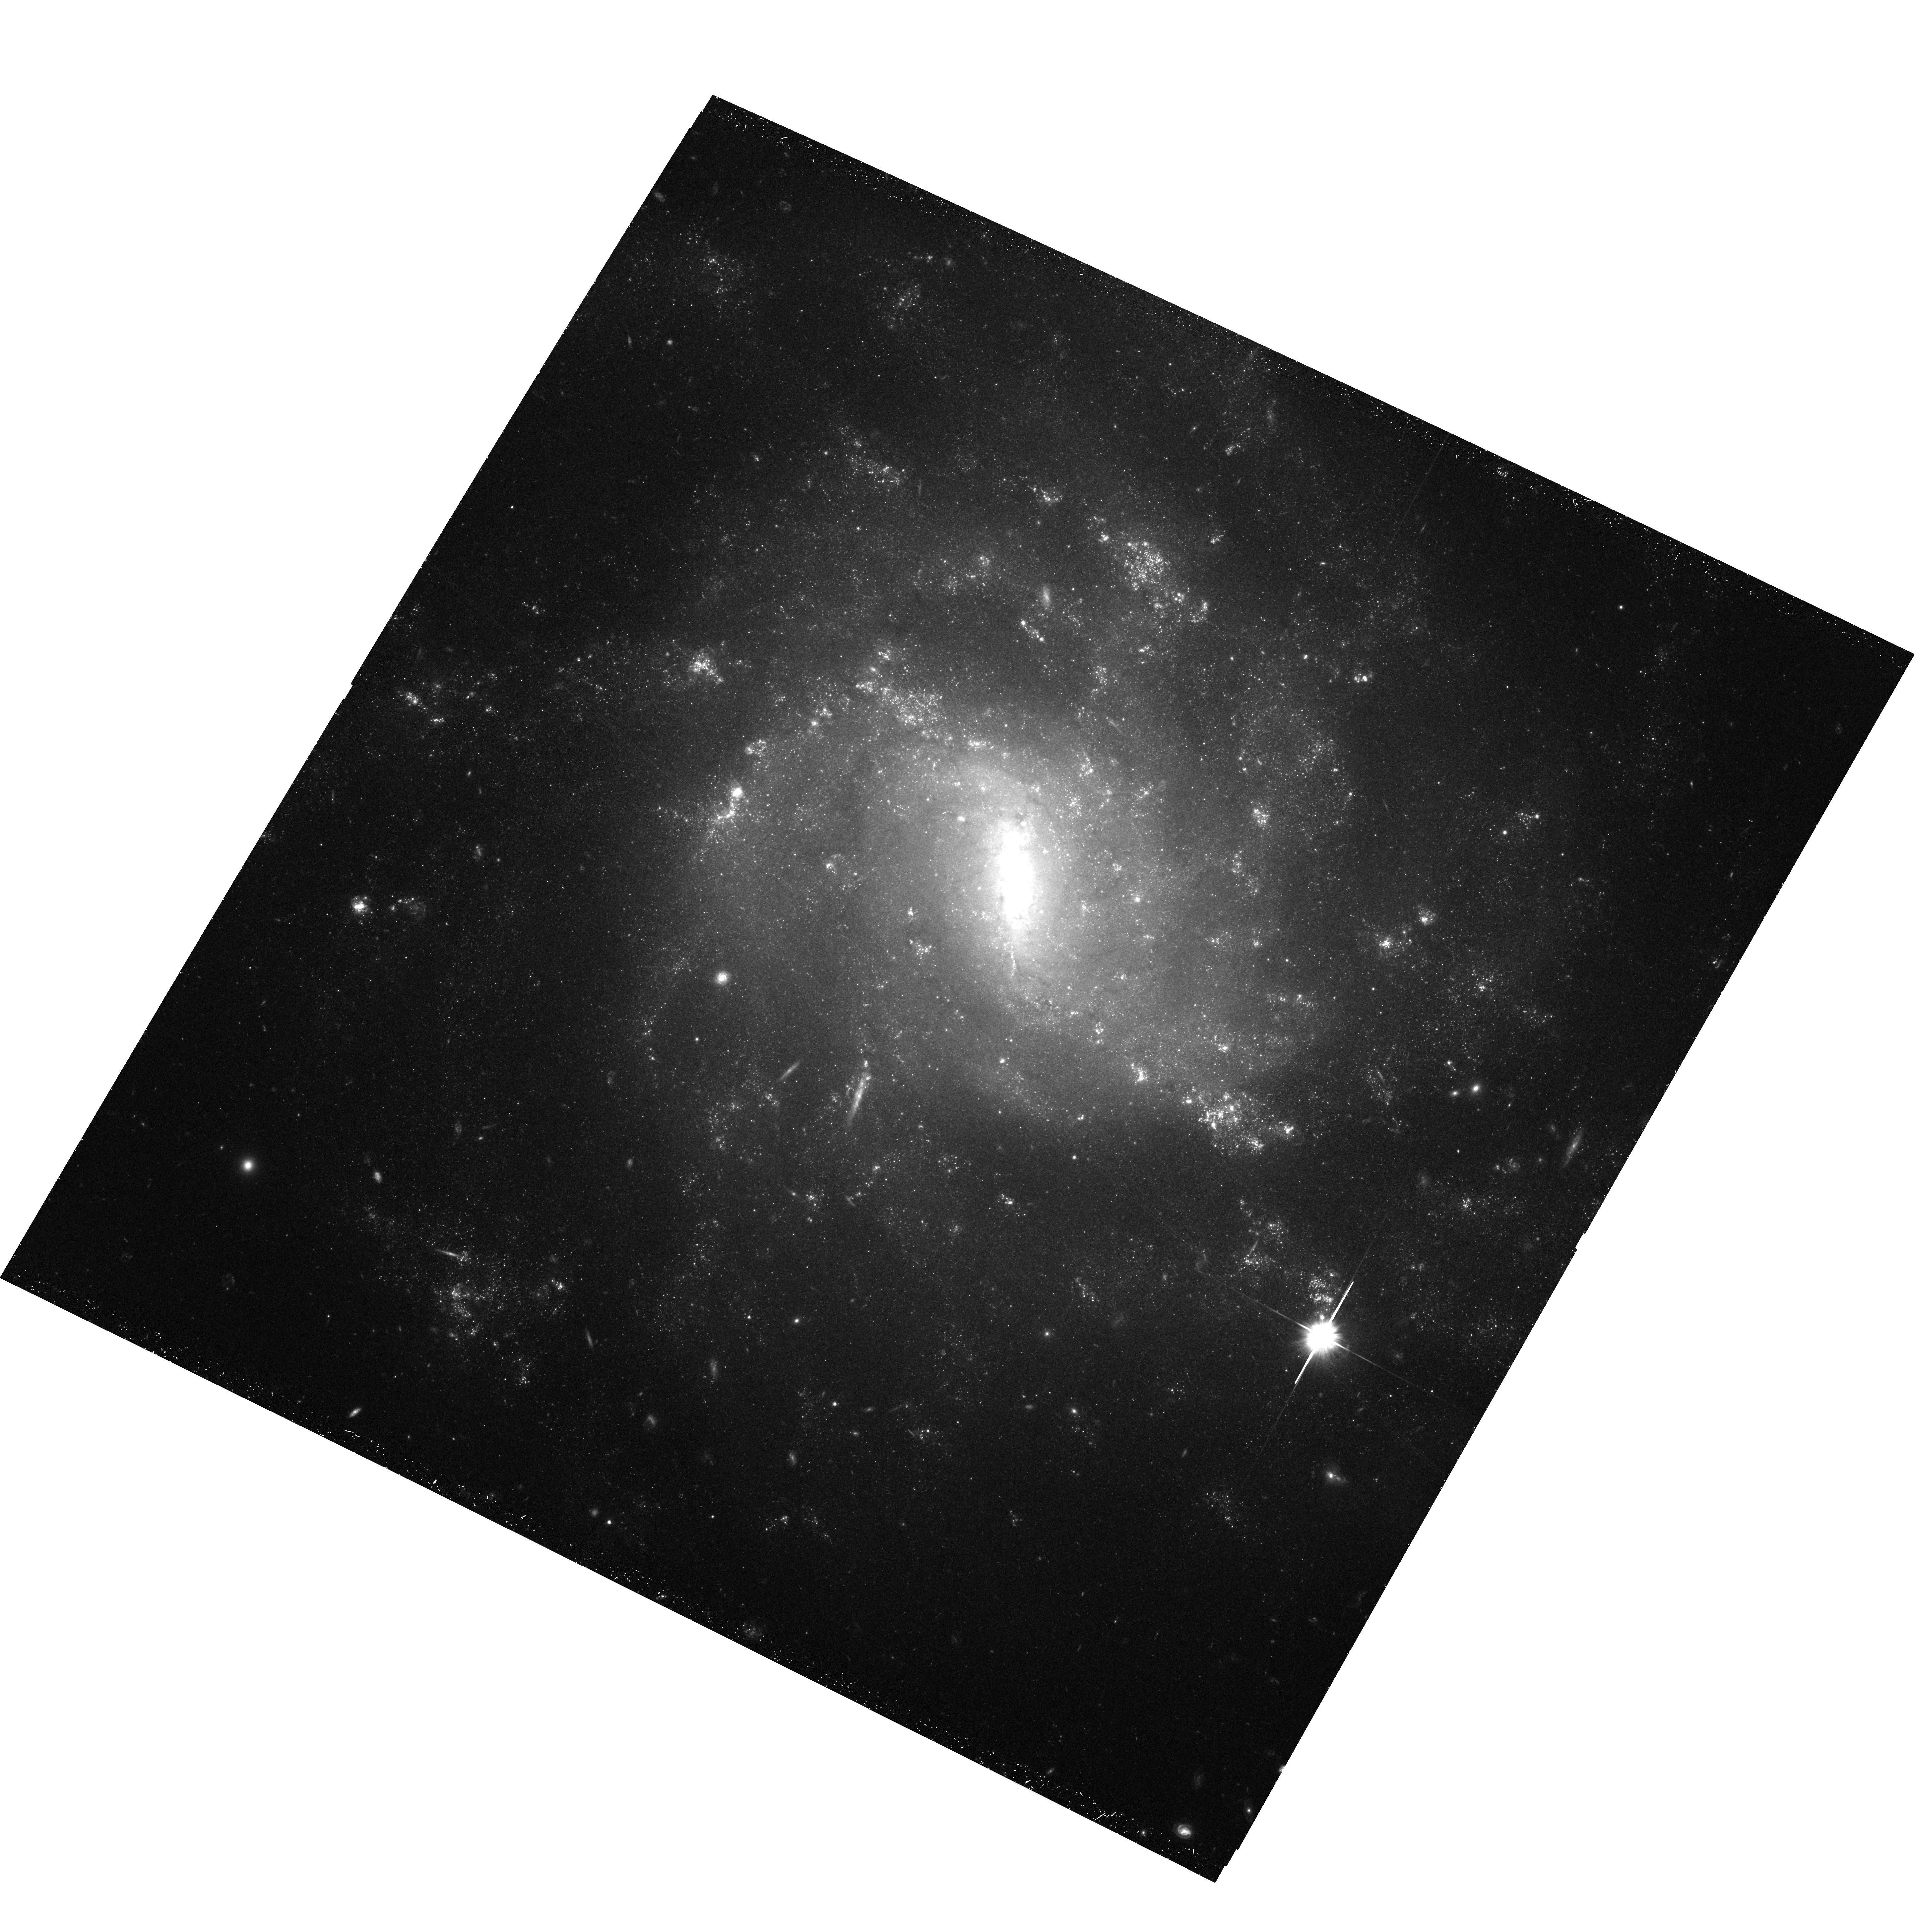
Target: UGC6930
Instrument: ACS/WFC
Filter: F606W
Exposure: 38 min
Observation ID: hst_10829_11_acs_wfc_f606w_j9np11

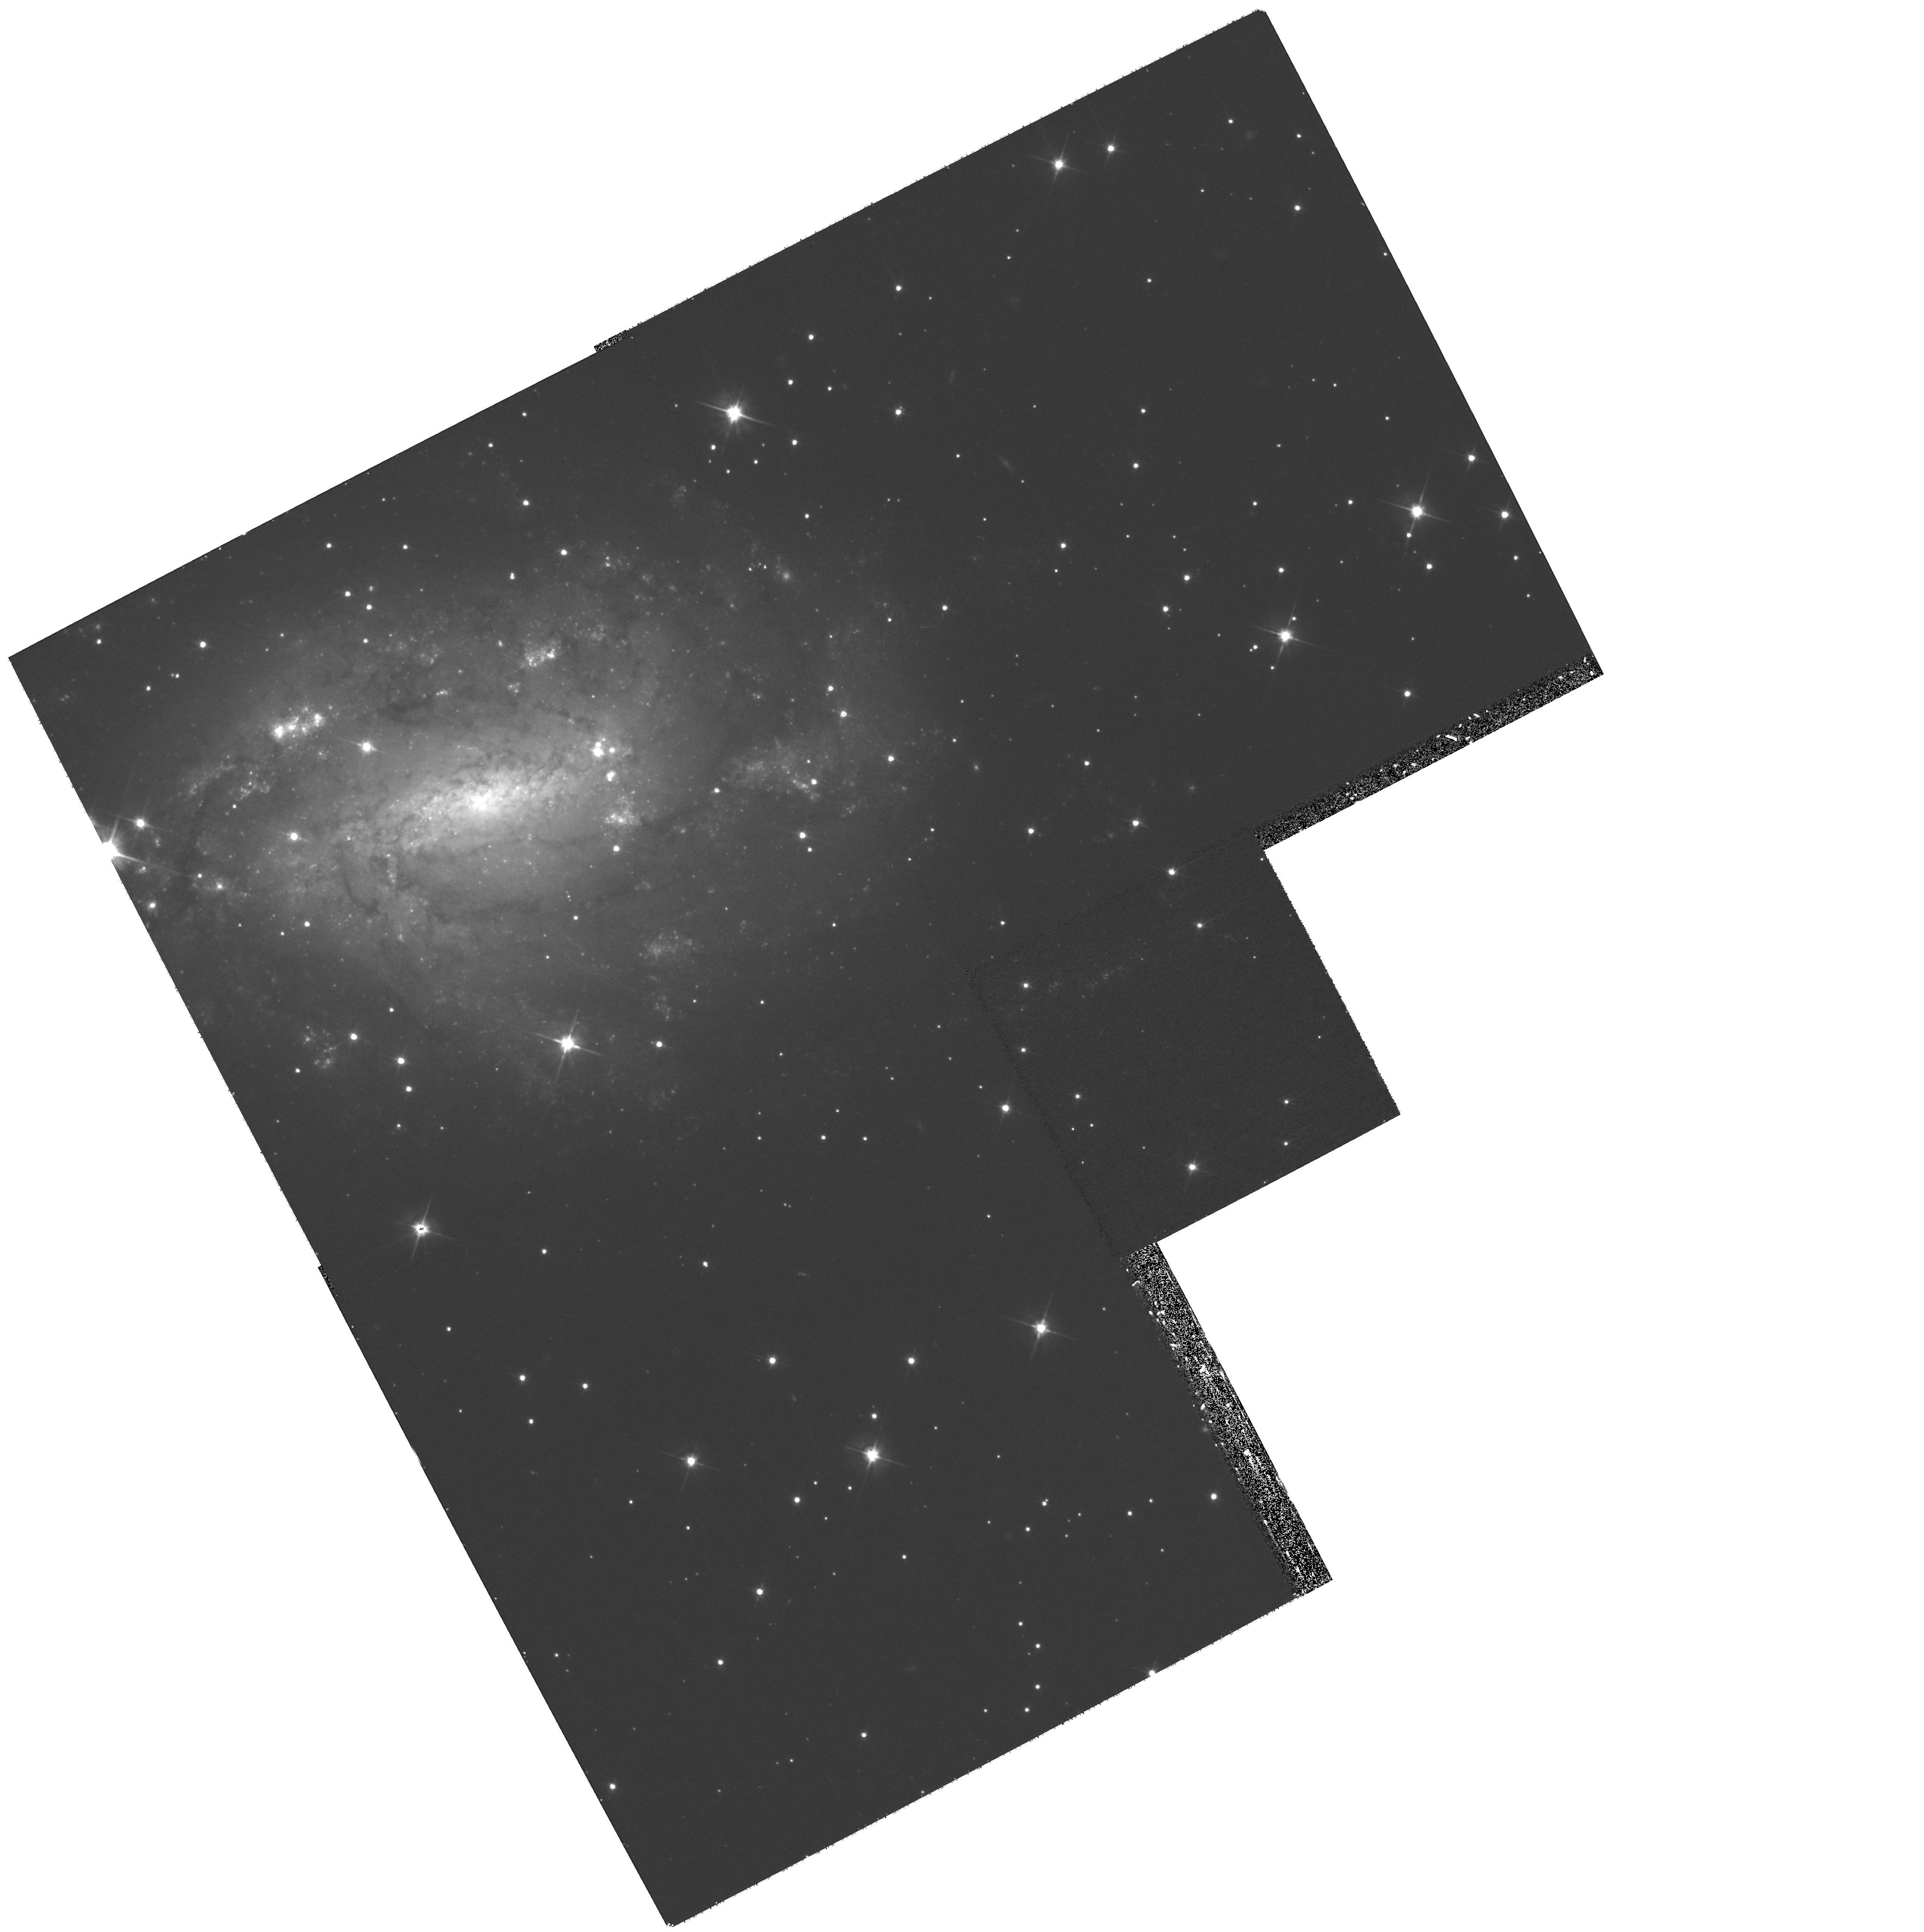
Target: NGC6509
Instrument: WFPC2/PC
Filter: F606W
Exposure: 30 min
Observation ID: hst_10829_02_wfpc2_pc_f606w_u9np02

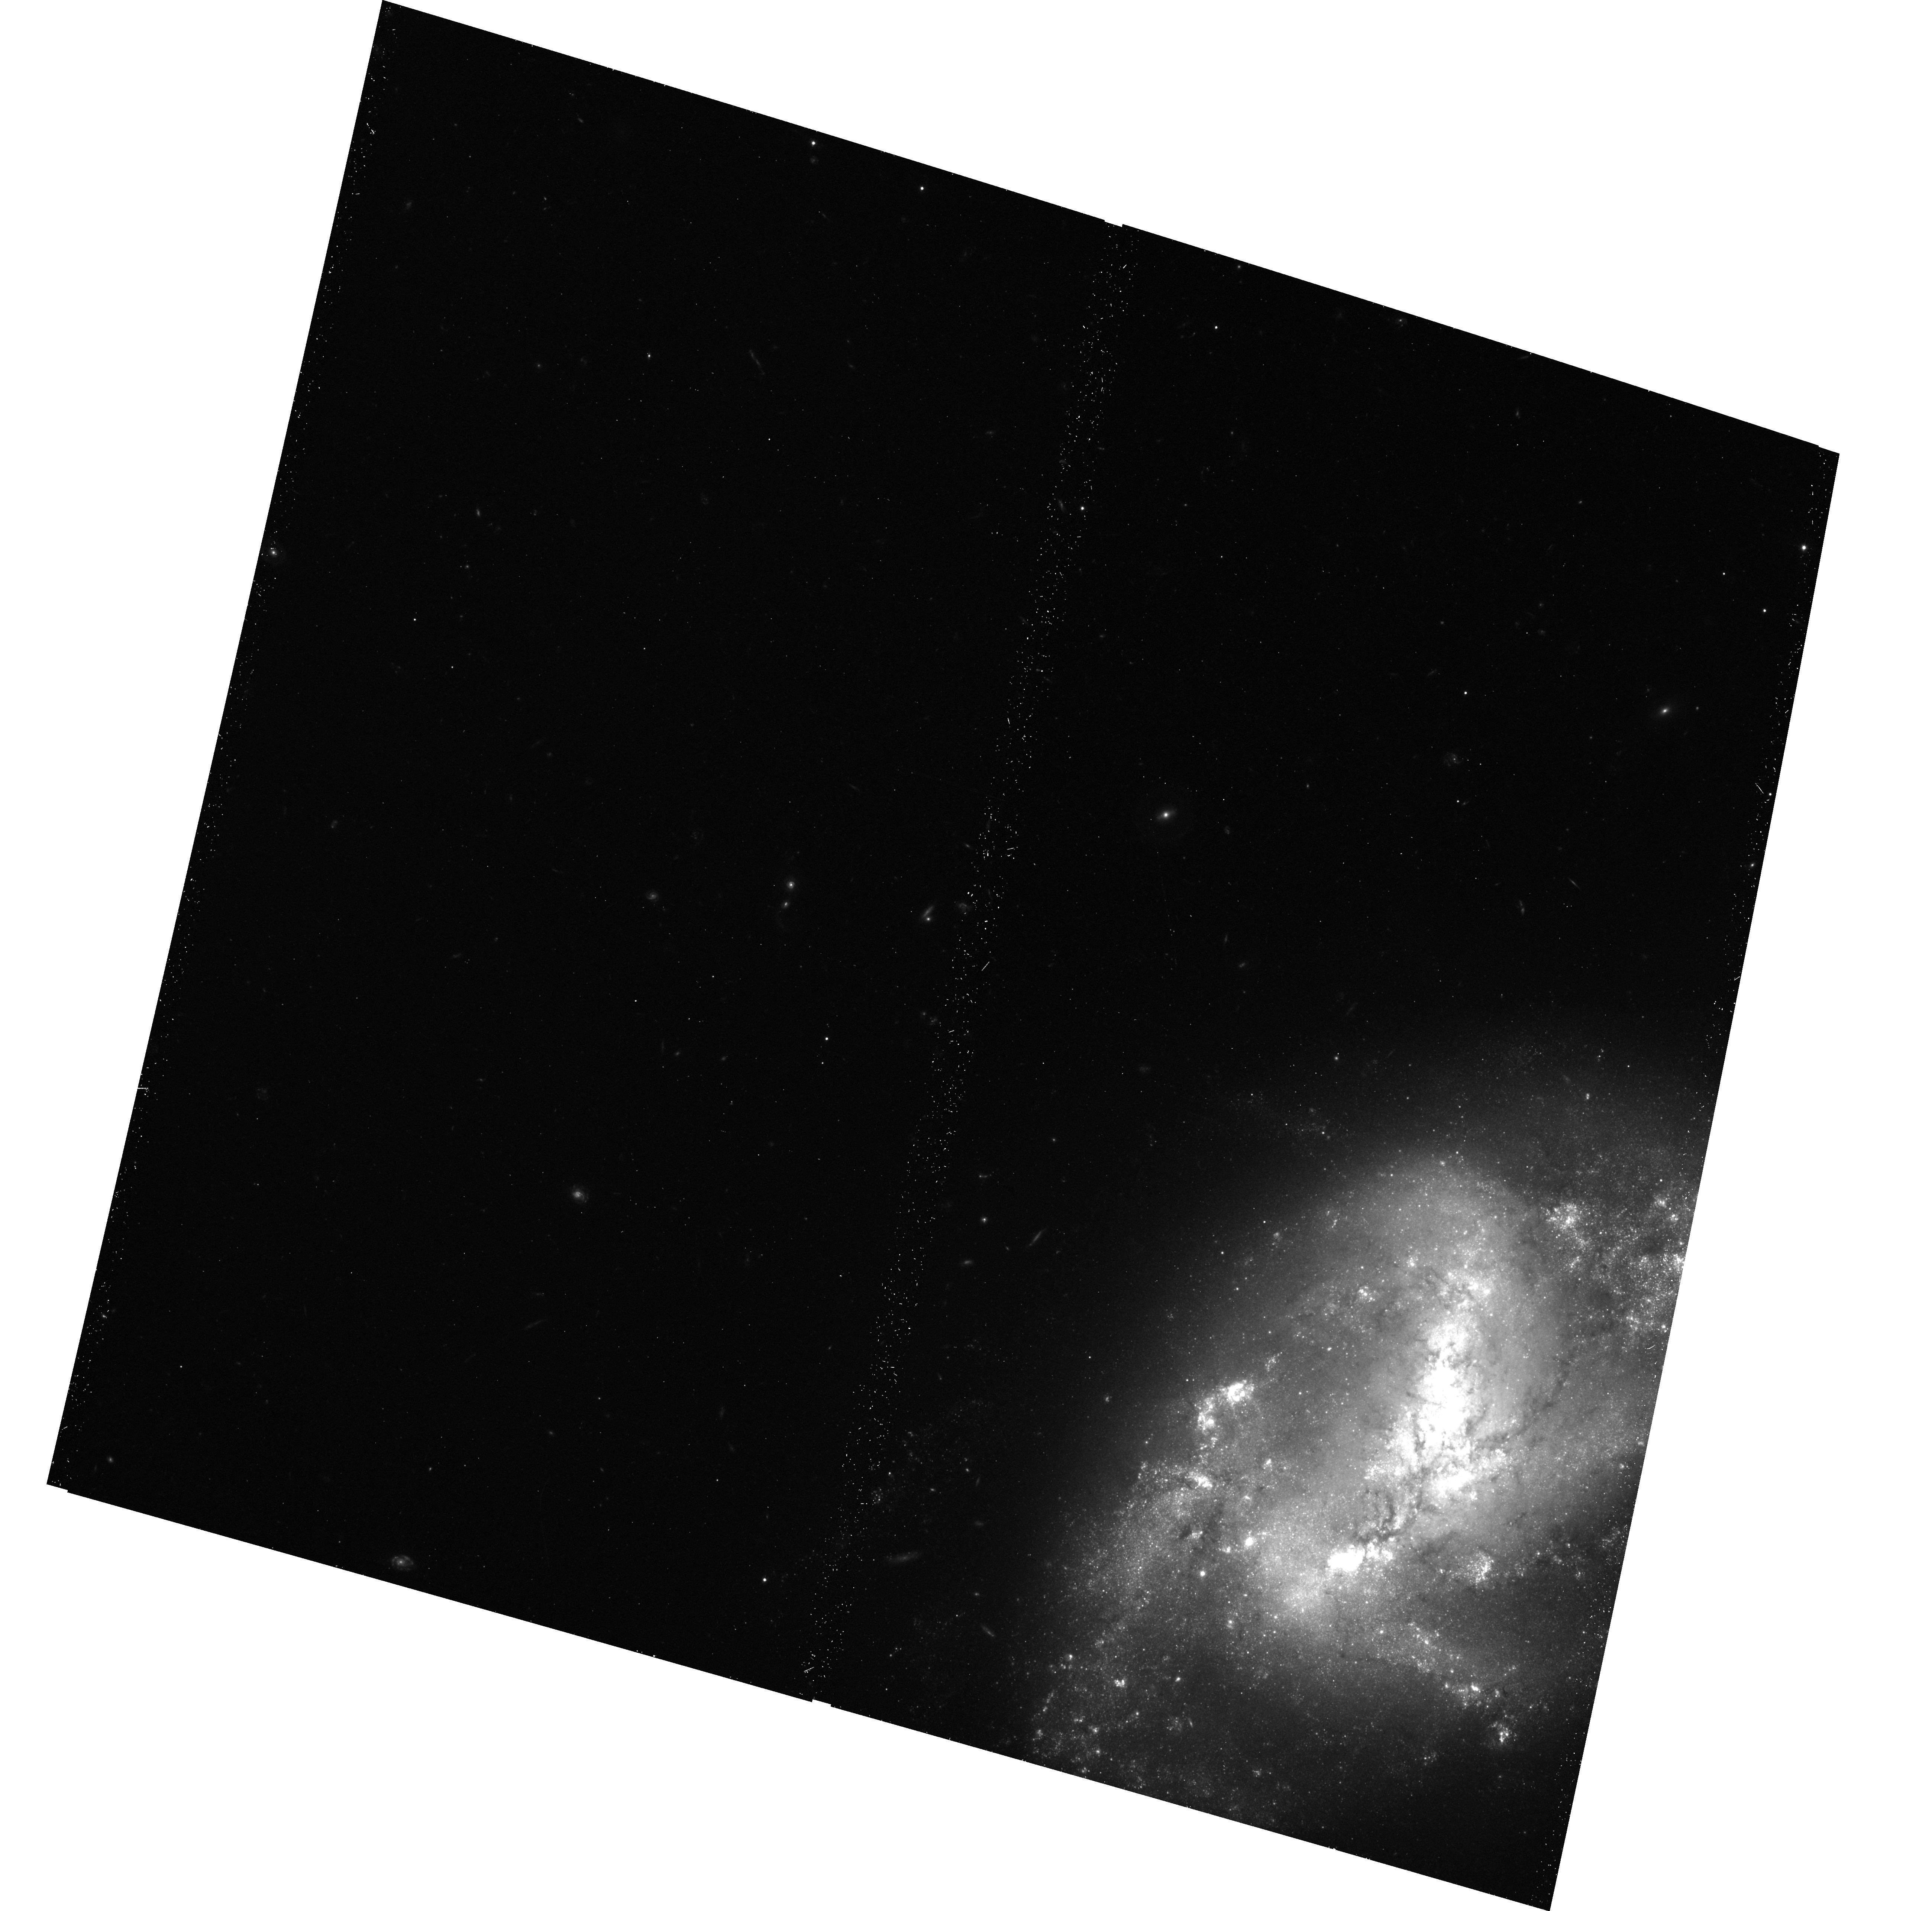
Target: NGC0337
Instrument: ACS/WFC
Filter: F606W
Exposure: 25 min
Observation ID: hst_10829_06_acs_wfc_f606w_j9np06

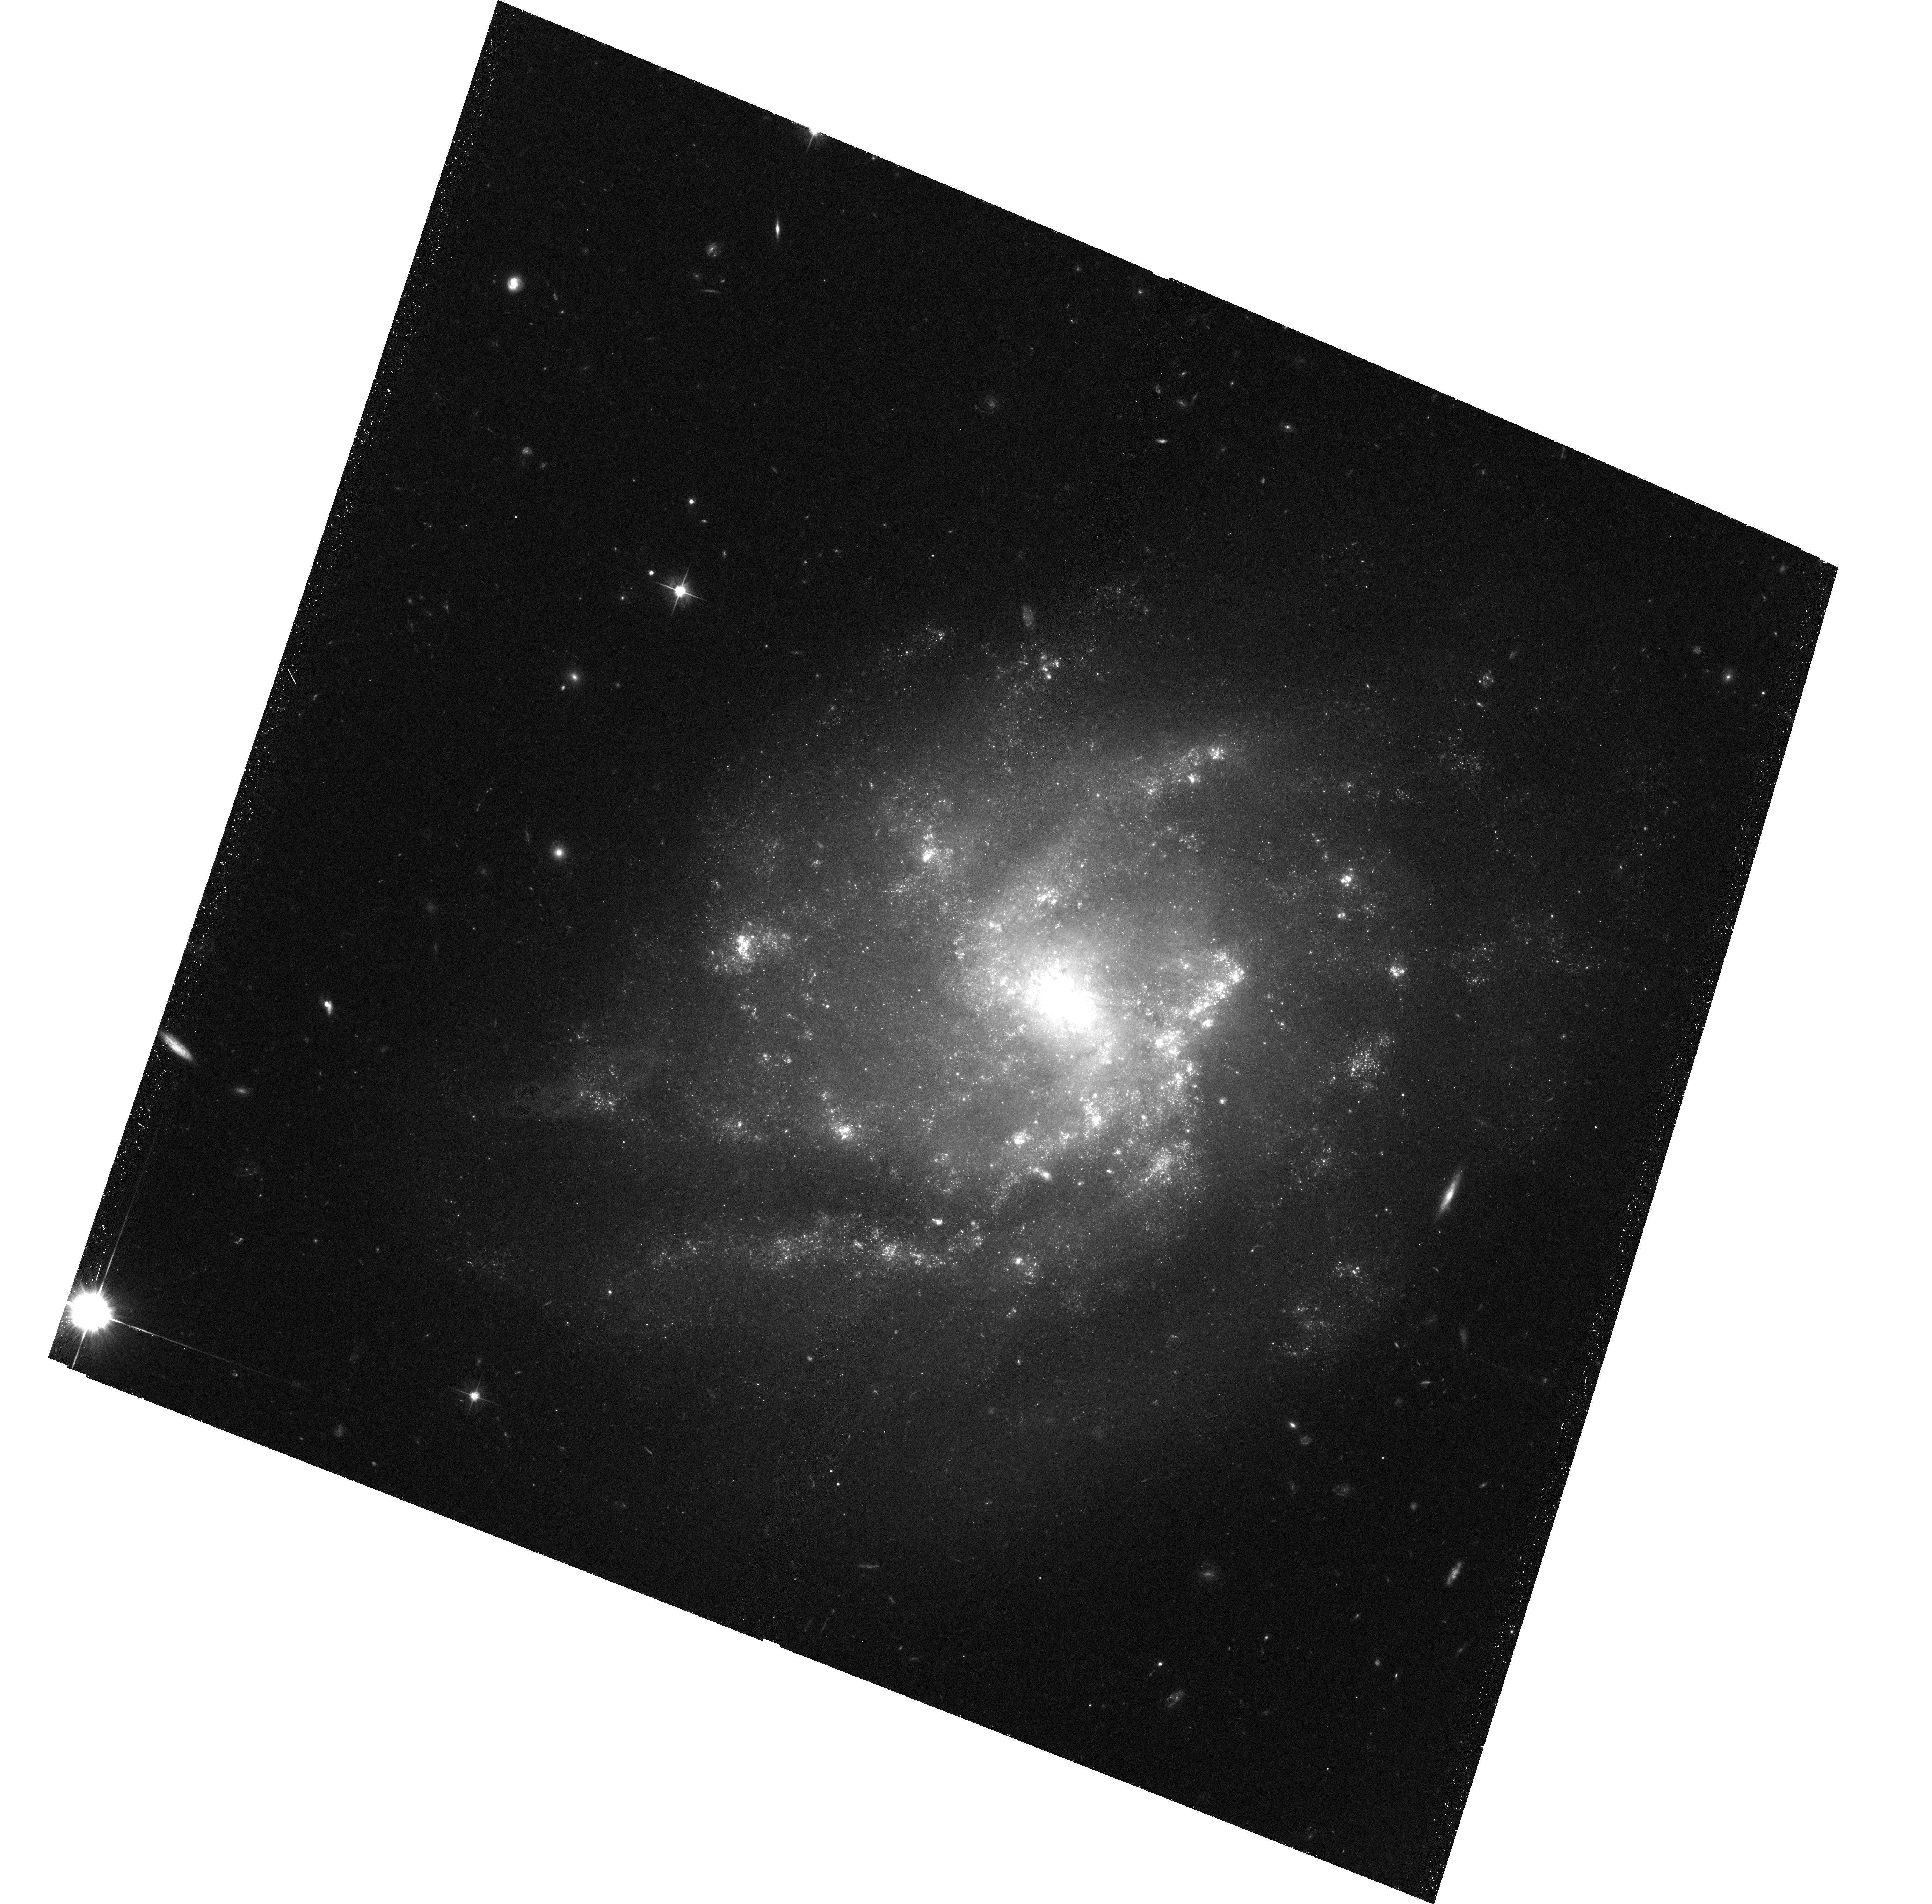
Target: PGC6667
Instrument: ACS/WFC
Filter: F606W
Exposure: 37 min
Observation ID: hst_10829_01_acs_wfc_f606w_j9np01

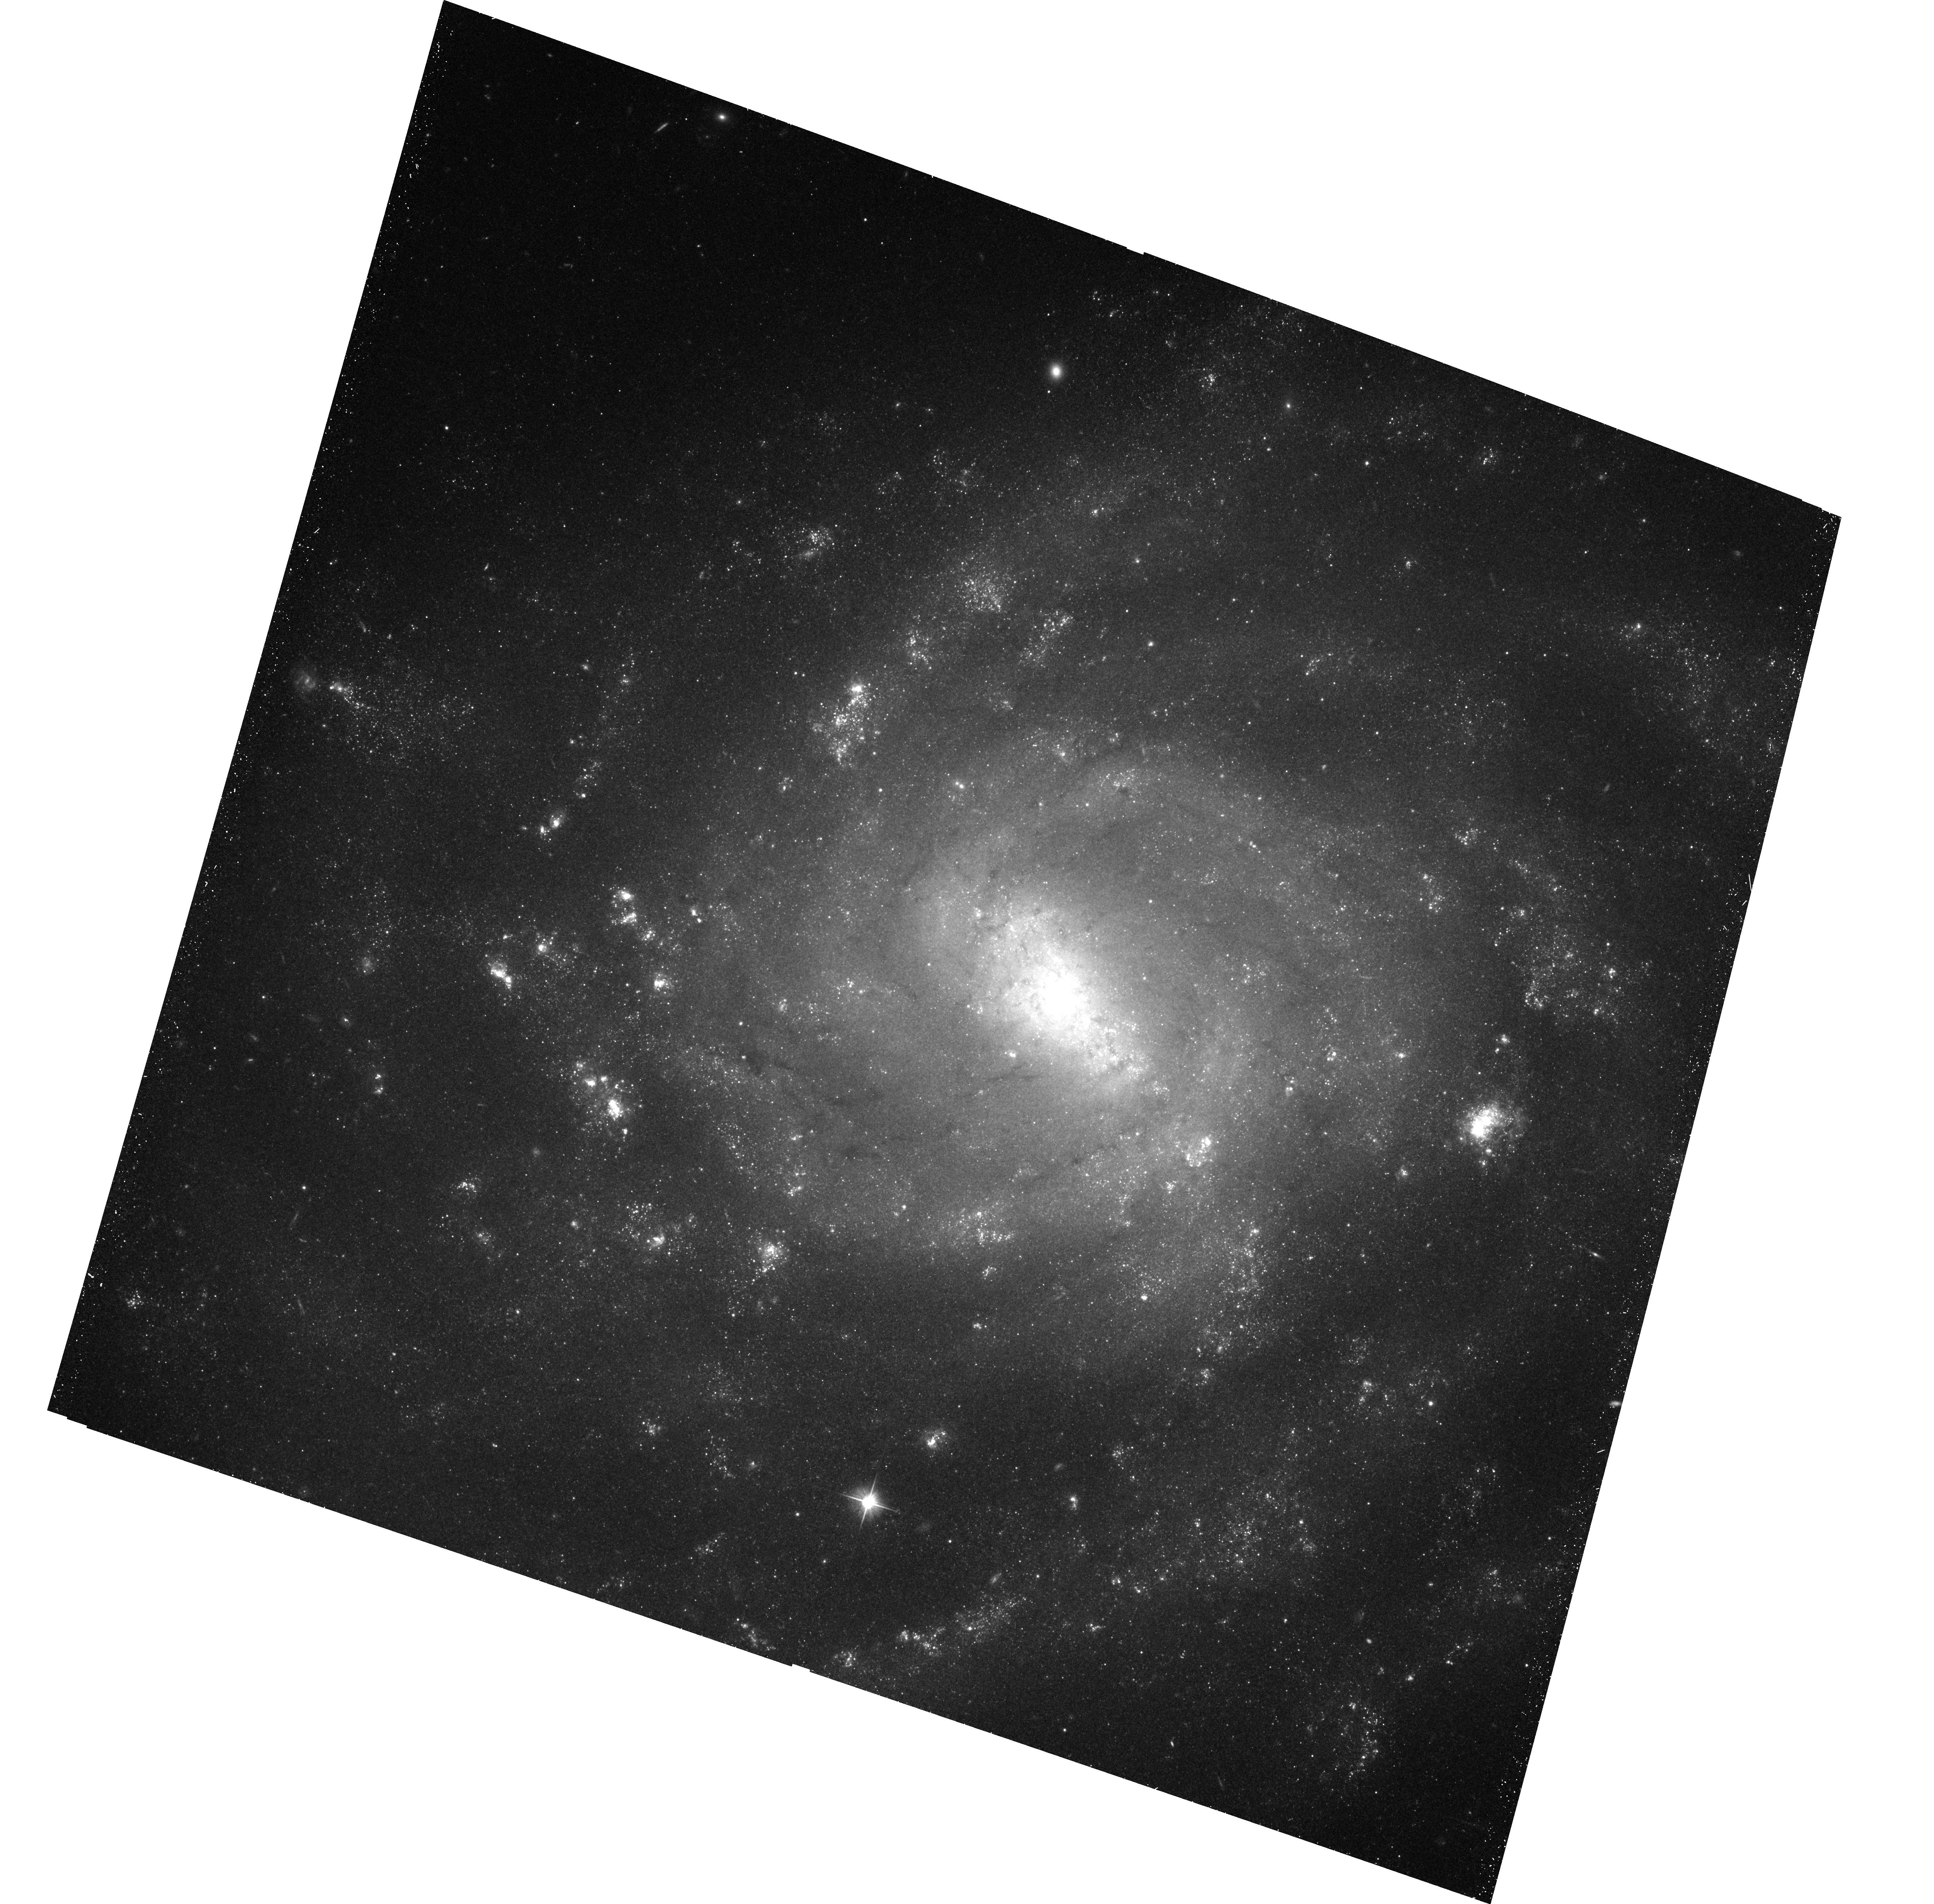
Target: PGC3853
Instrument: ACS/WFC
Filter: F606W
Exposure: 37 min
Observation ID: hst_10829_09_acs_wfc_f606w_j9np09

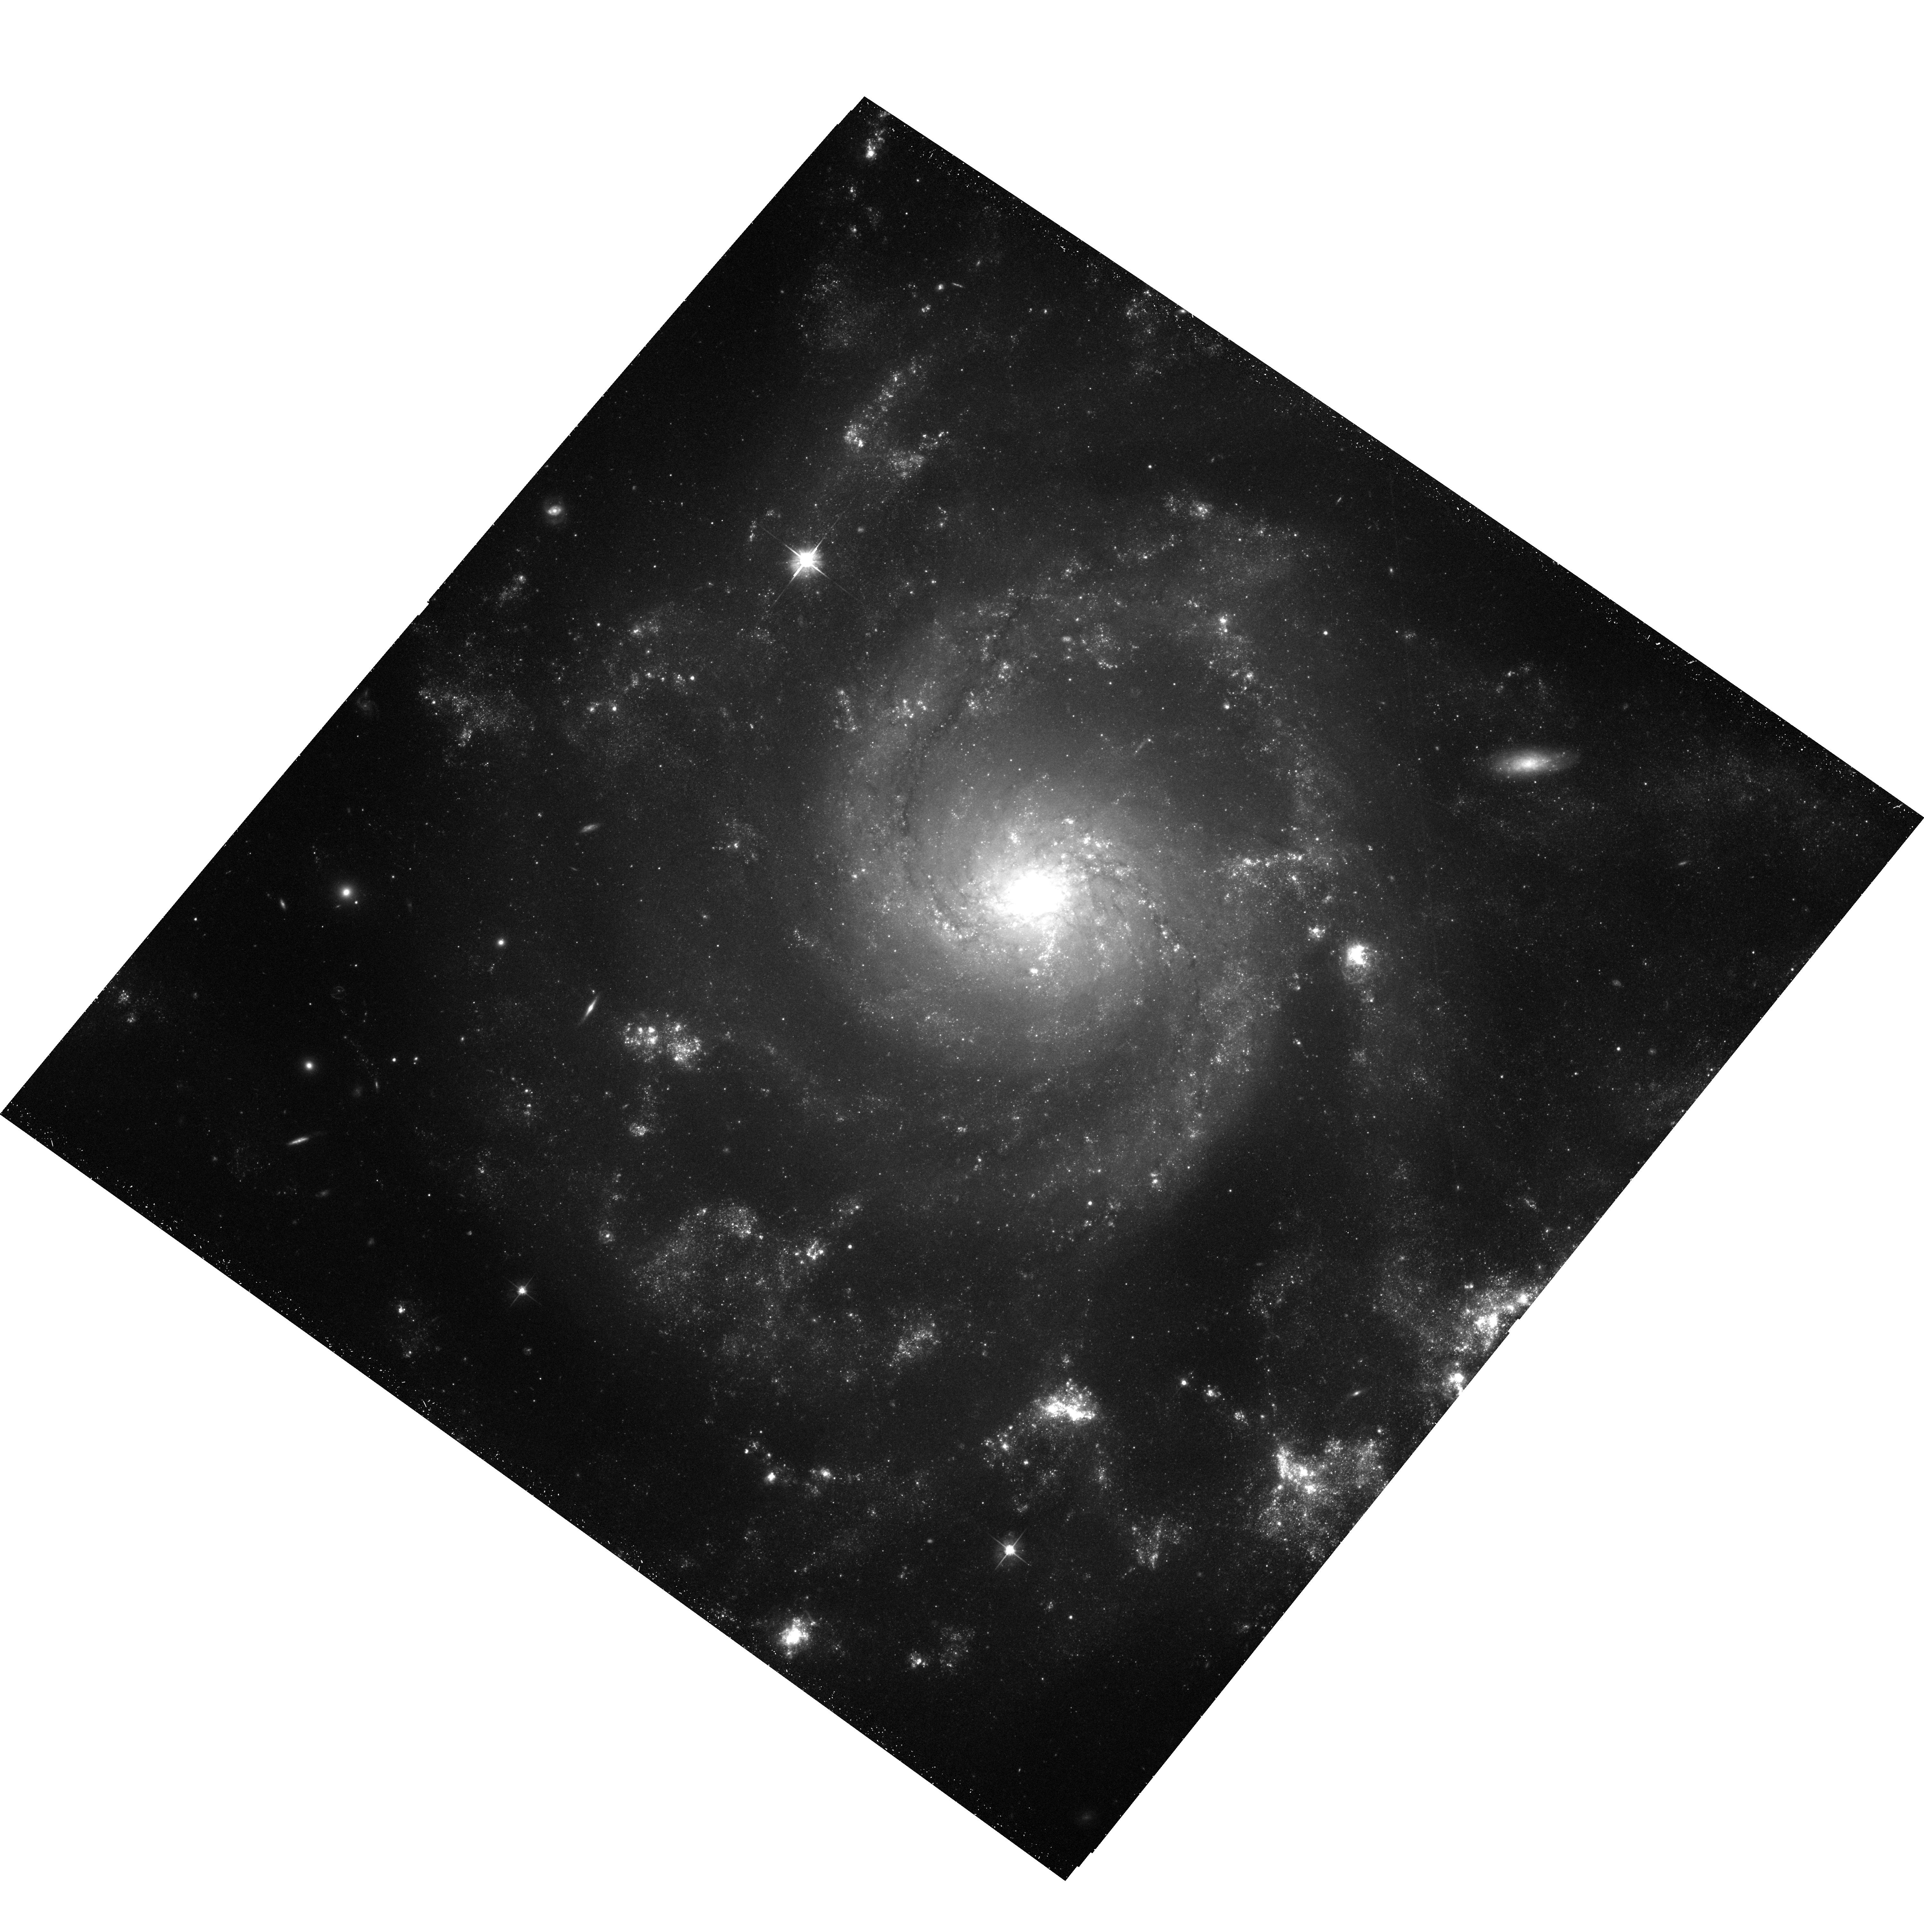
Target: NGC2805
Instrument: ACS/WFC
Filter: F606W
Exposure: 39 min
Observation ID: hst_10829_15_acs_wfc_f606w_j9np15

Secular Evolution at the End of the Hubble Sequence (PI: Martini, Paul)

The bulgeless disk galaxies at the end of the Hubble Sequence evolve at a glacial pace relative to their more violent, earlier-type cousins. The causes of their internal, or secular evolution are important because secular evolution represents the future fate of all galaxies in our accelerating Universe and is a key ingredient to understanding galaxy evolution in lower-density environments at present. The rate of secular evolution is largely determined by the stability of the cold ISM against collapse, star formation, and the buildup of a central bulge. Key diagnostics of the ISM's stability are the presence of compact molecular clouds and narrow dust lanes. Surprisingly, edge-on, pure disk galaxies with circular velocities below 120 km/s do not appear to contain such dust lanes. We propose to obtain ACS/WFC F606W images of a well-selected sample of extremely late-type disk galaxies to measure the characteristic scale size of the cold ISM and determine if they possess the unstable, cold ISM necessary to drive secular evolution. Our sample has been carefully constructed to include disk galaxies above and below the critical circular velocity of 120 km/s where the dust properties of edge-on disks change so remarkably. We will then use surface brightness profiles to search for nuclear star clusters and pseudobulges, which are early indicators that secular evolution is at work, as well as measure the pitch angle of the dust lanes as a function of radius to estimate the central mass concentrations.